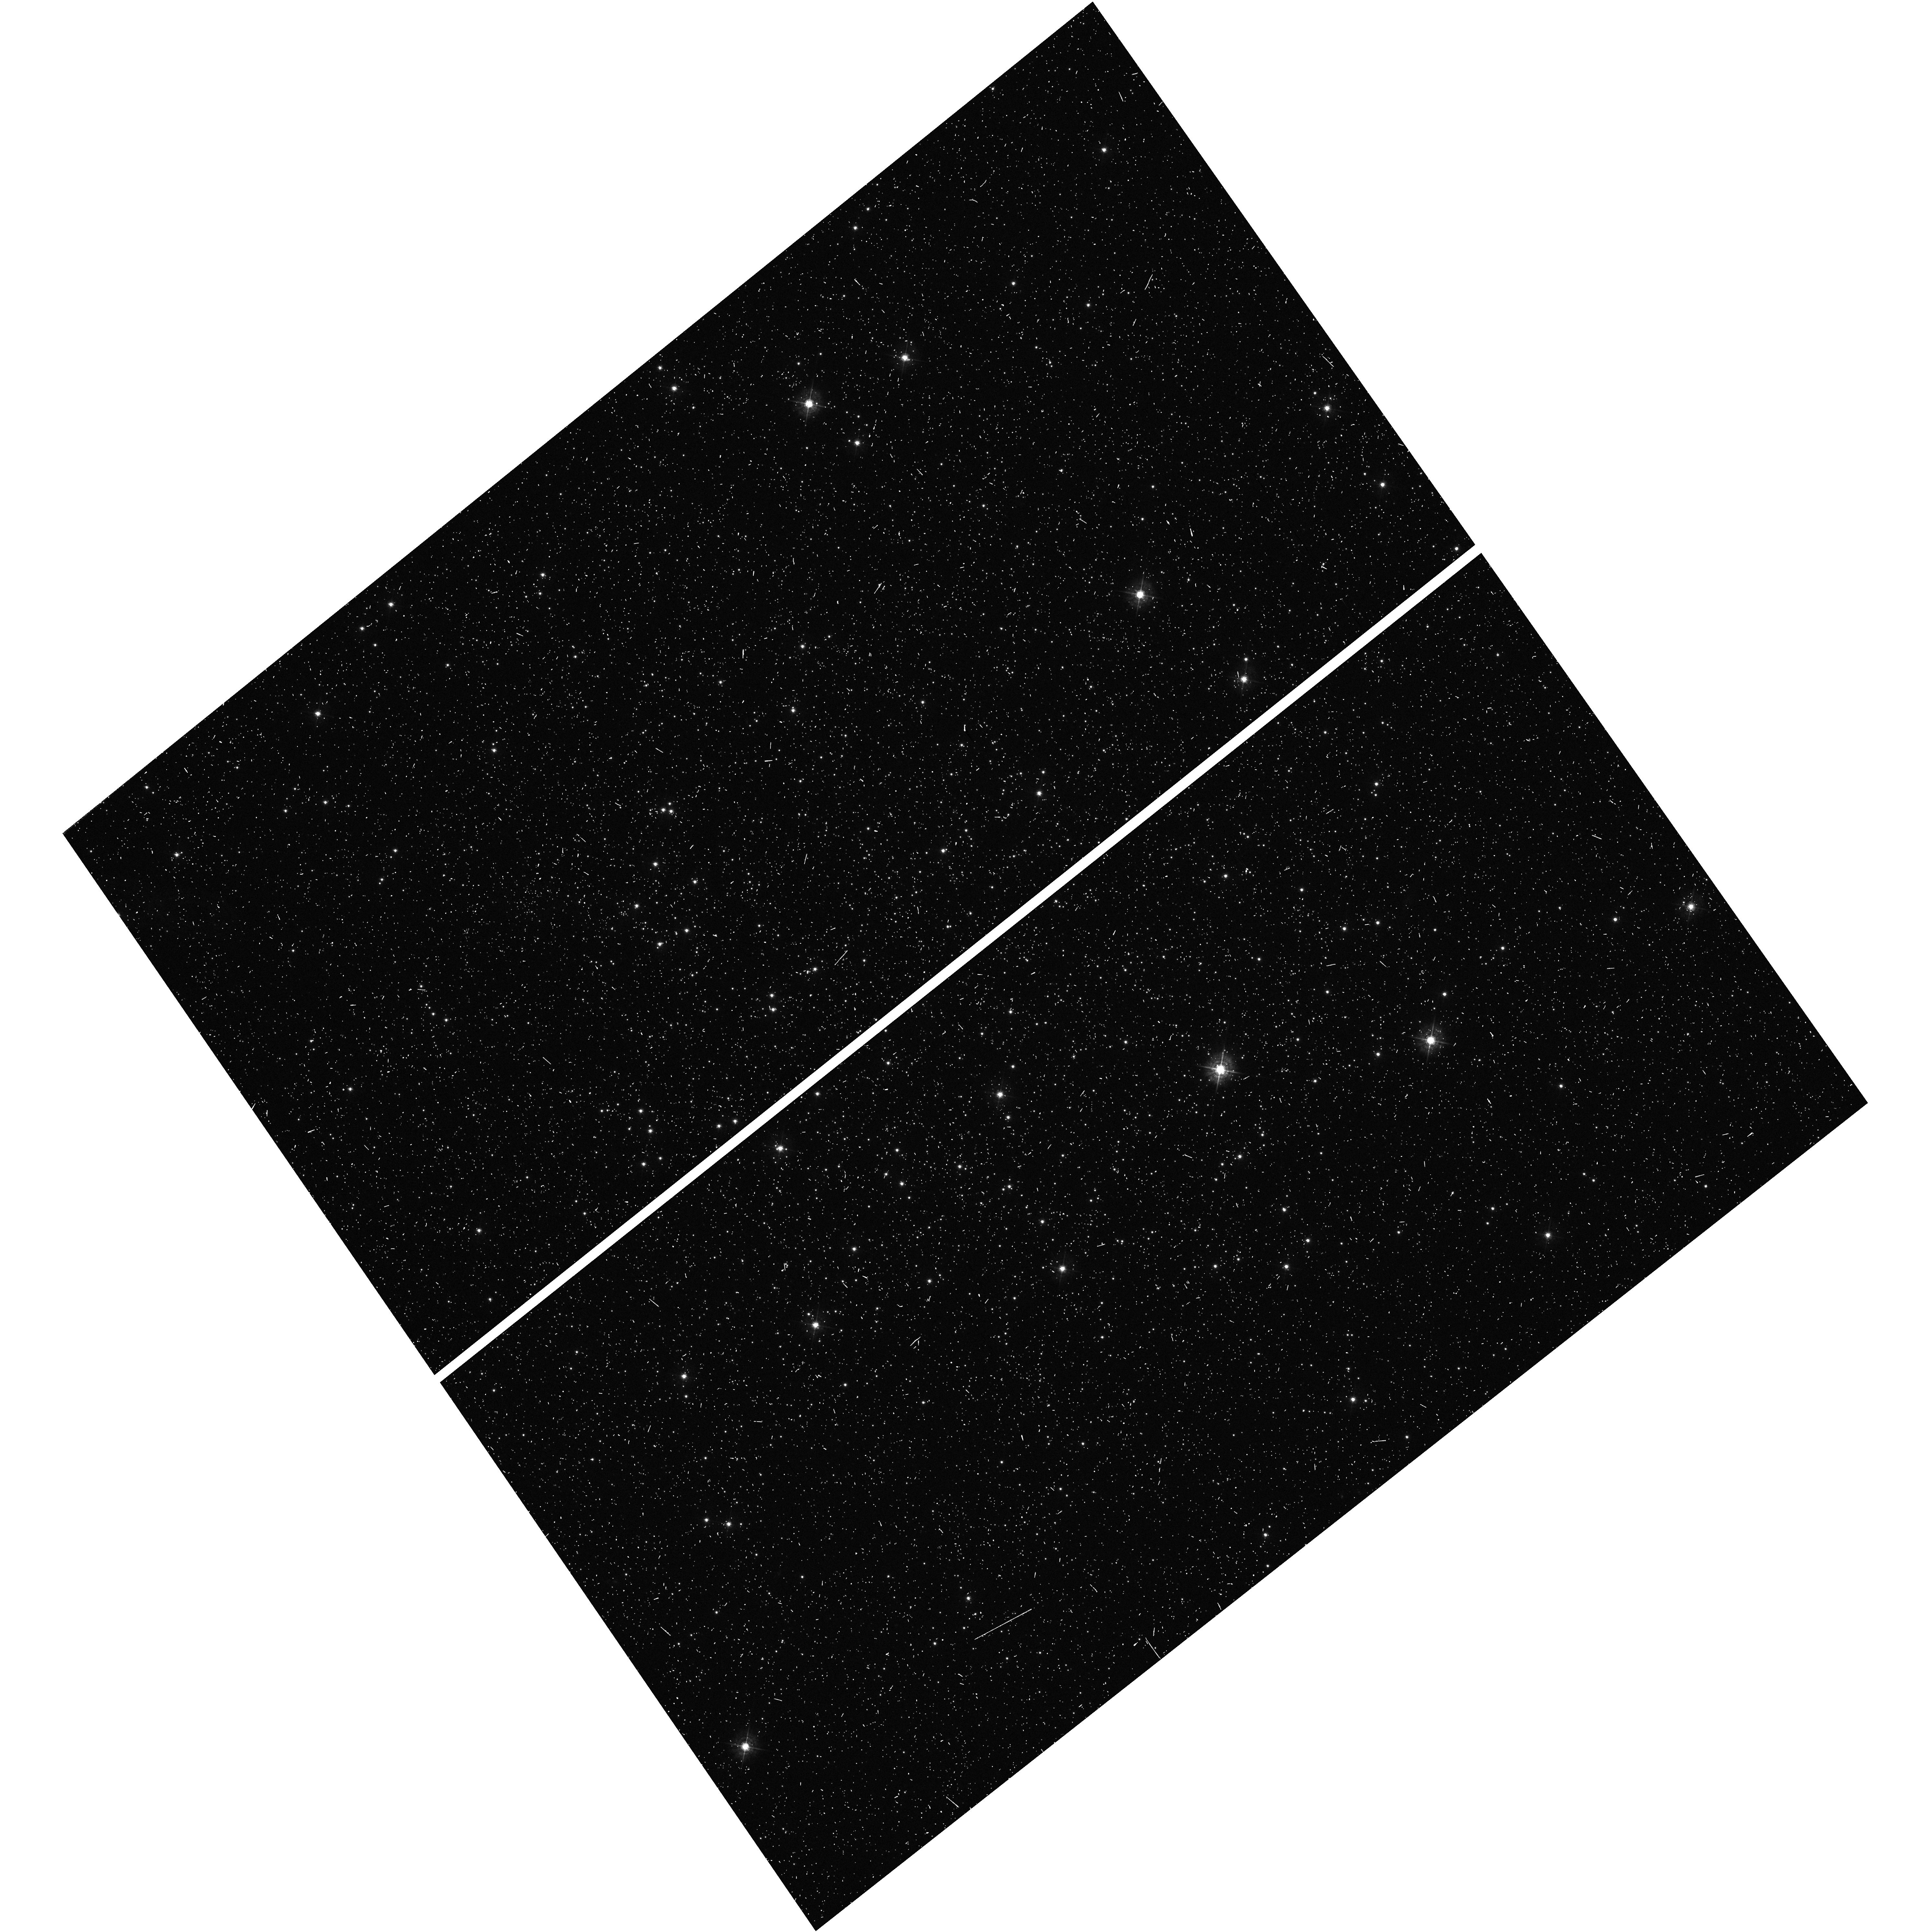
Target: RUPRECHT-106. Instrument: WFC3/UVIS. Filter: F438W. Exposure: 10 min. Observation ID: hst_14726_05_wfc3_uvis_f438w_id8s05

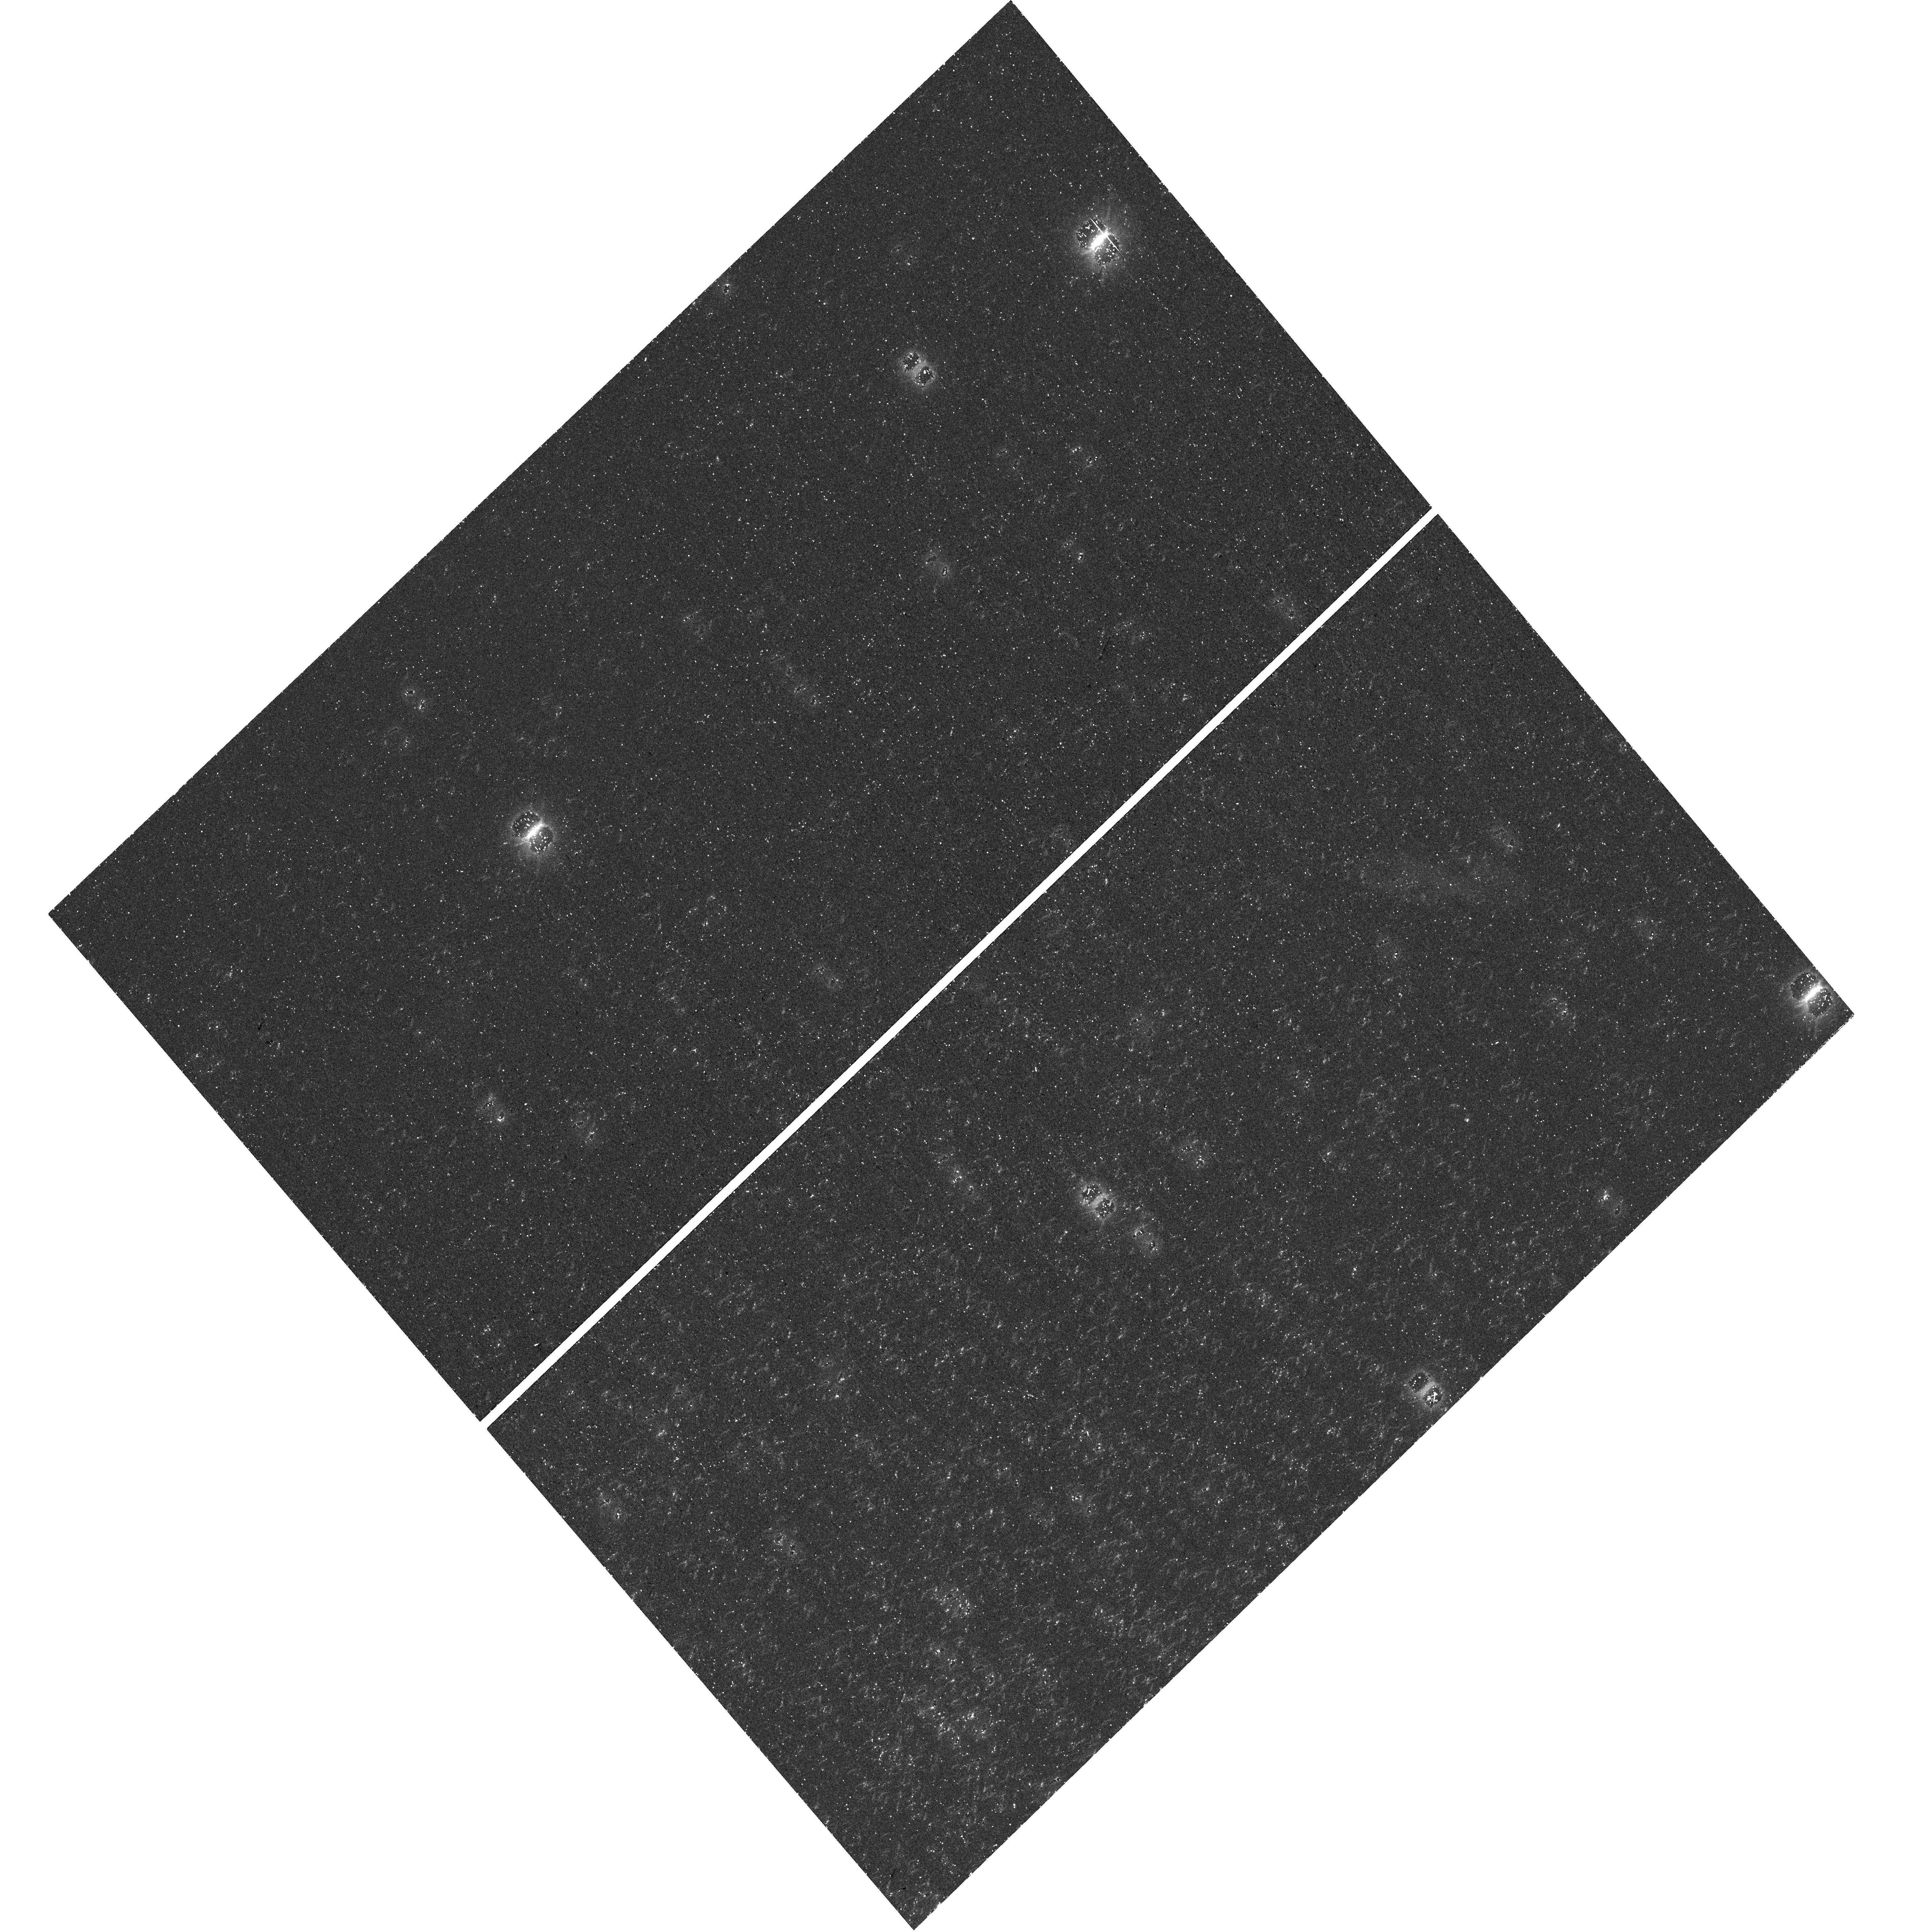
Target: RUPRECHT-106. Instrument: WFC3/UVIS. Filter: F336W. Exposure: 37 min. Observation ID: hst_14726_01_wfc3_uvis_f336w_id8s01

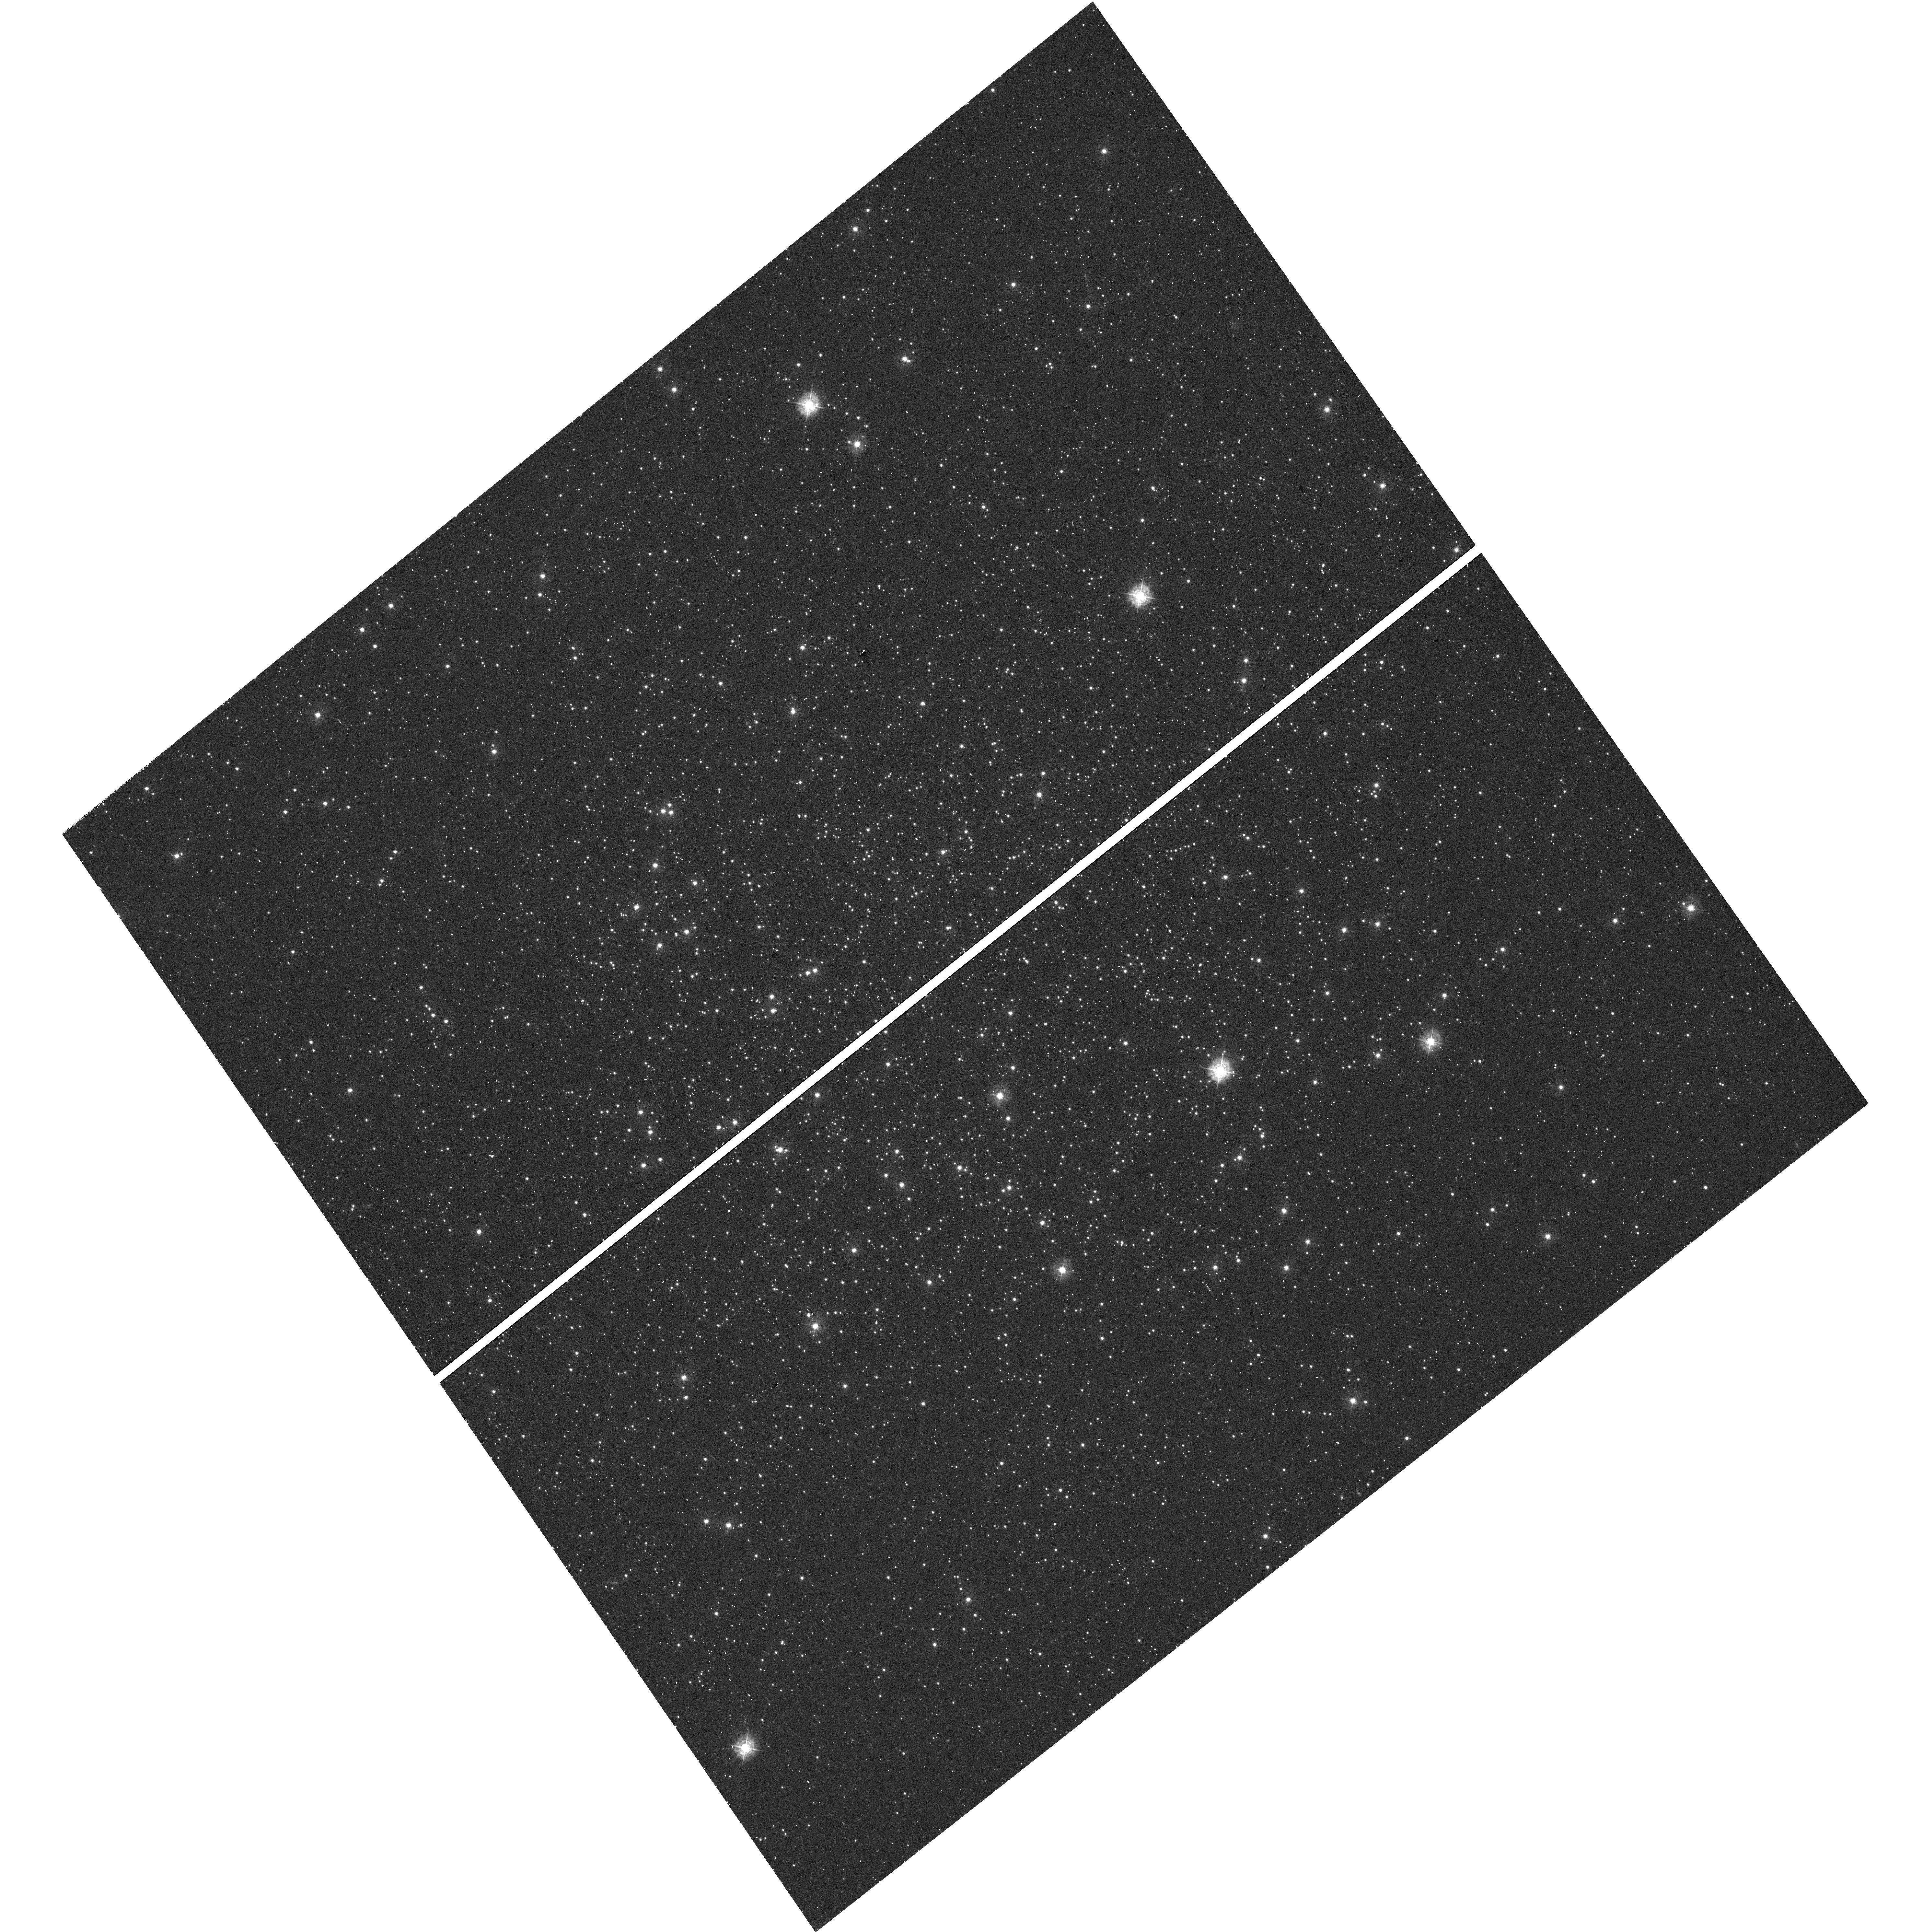
Target: RUPRECHT-106. Instrument: WFC3/UVIS. Filter: F336W. Exposure: 37 min. Observation ID: hst_14726_04_wfc3_uvis_f336w_id8s04

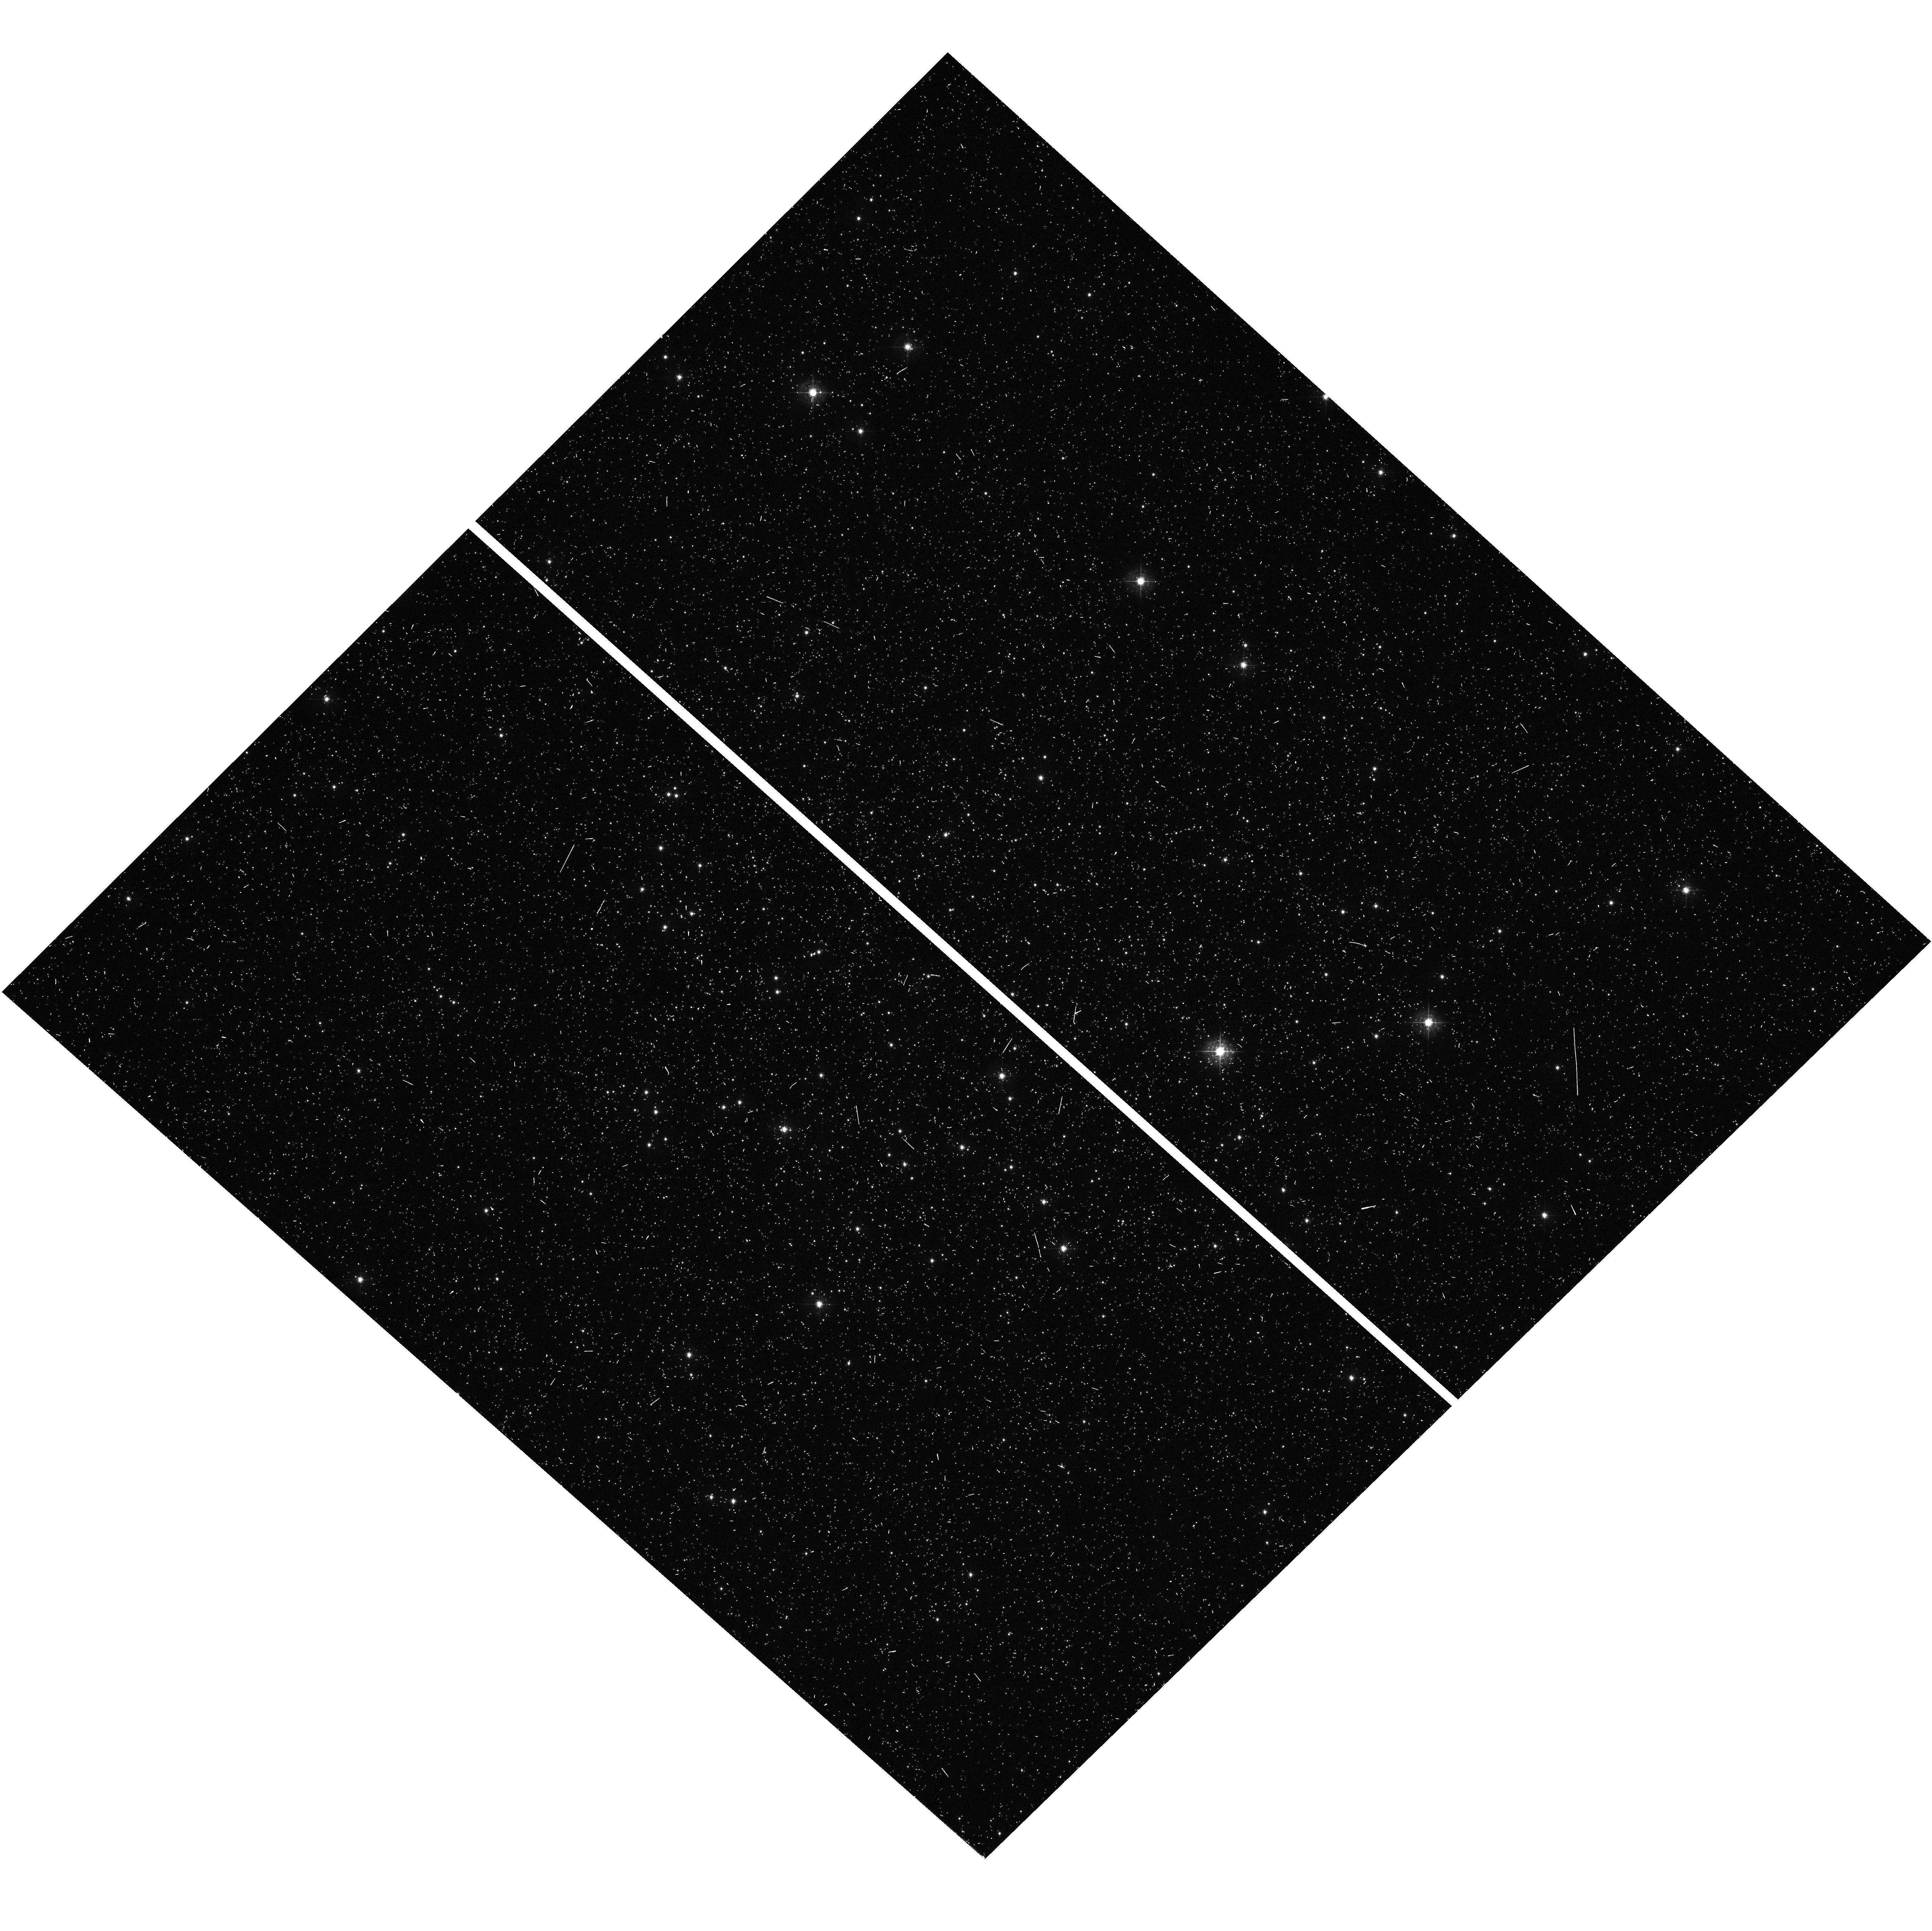
Target: RUPRECHT-106. Instrument: WFC3/UVIS. Filter: F438W. Exposure: 10 min. Observation ID: hst_14726_02_wfc3_uvis_f438w_id8s02

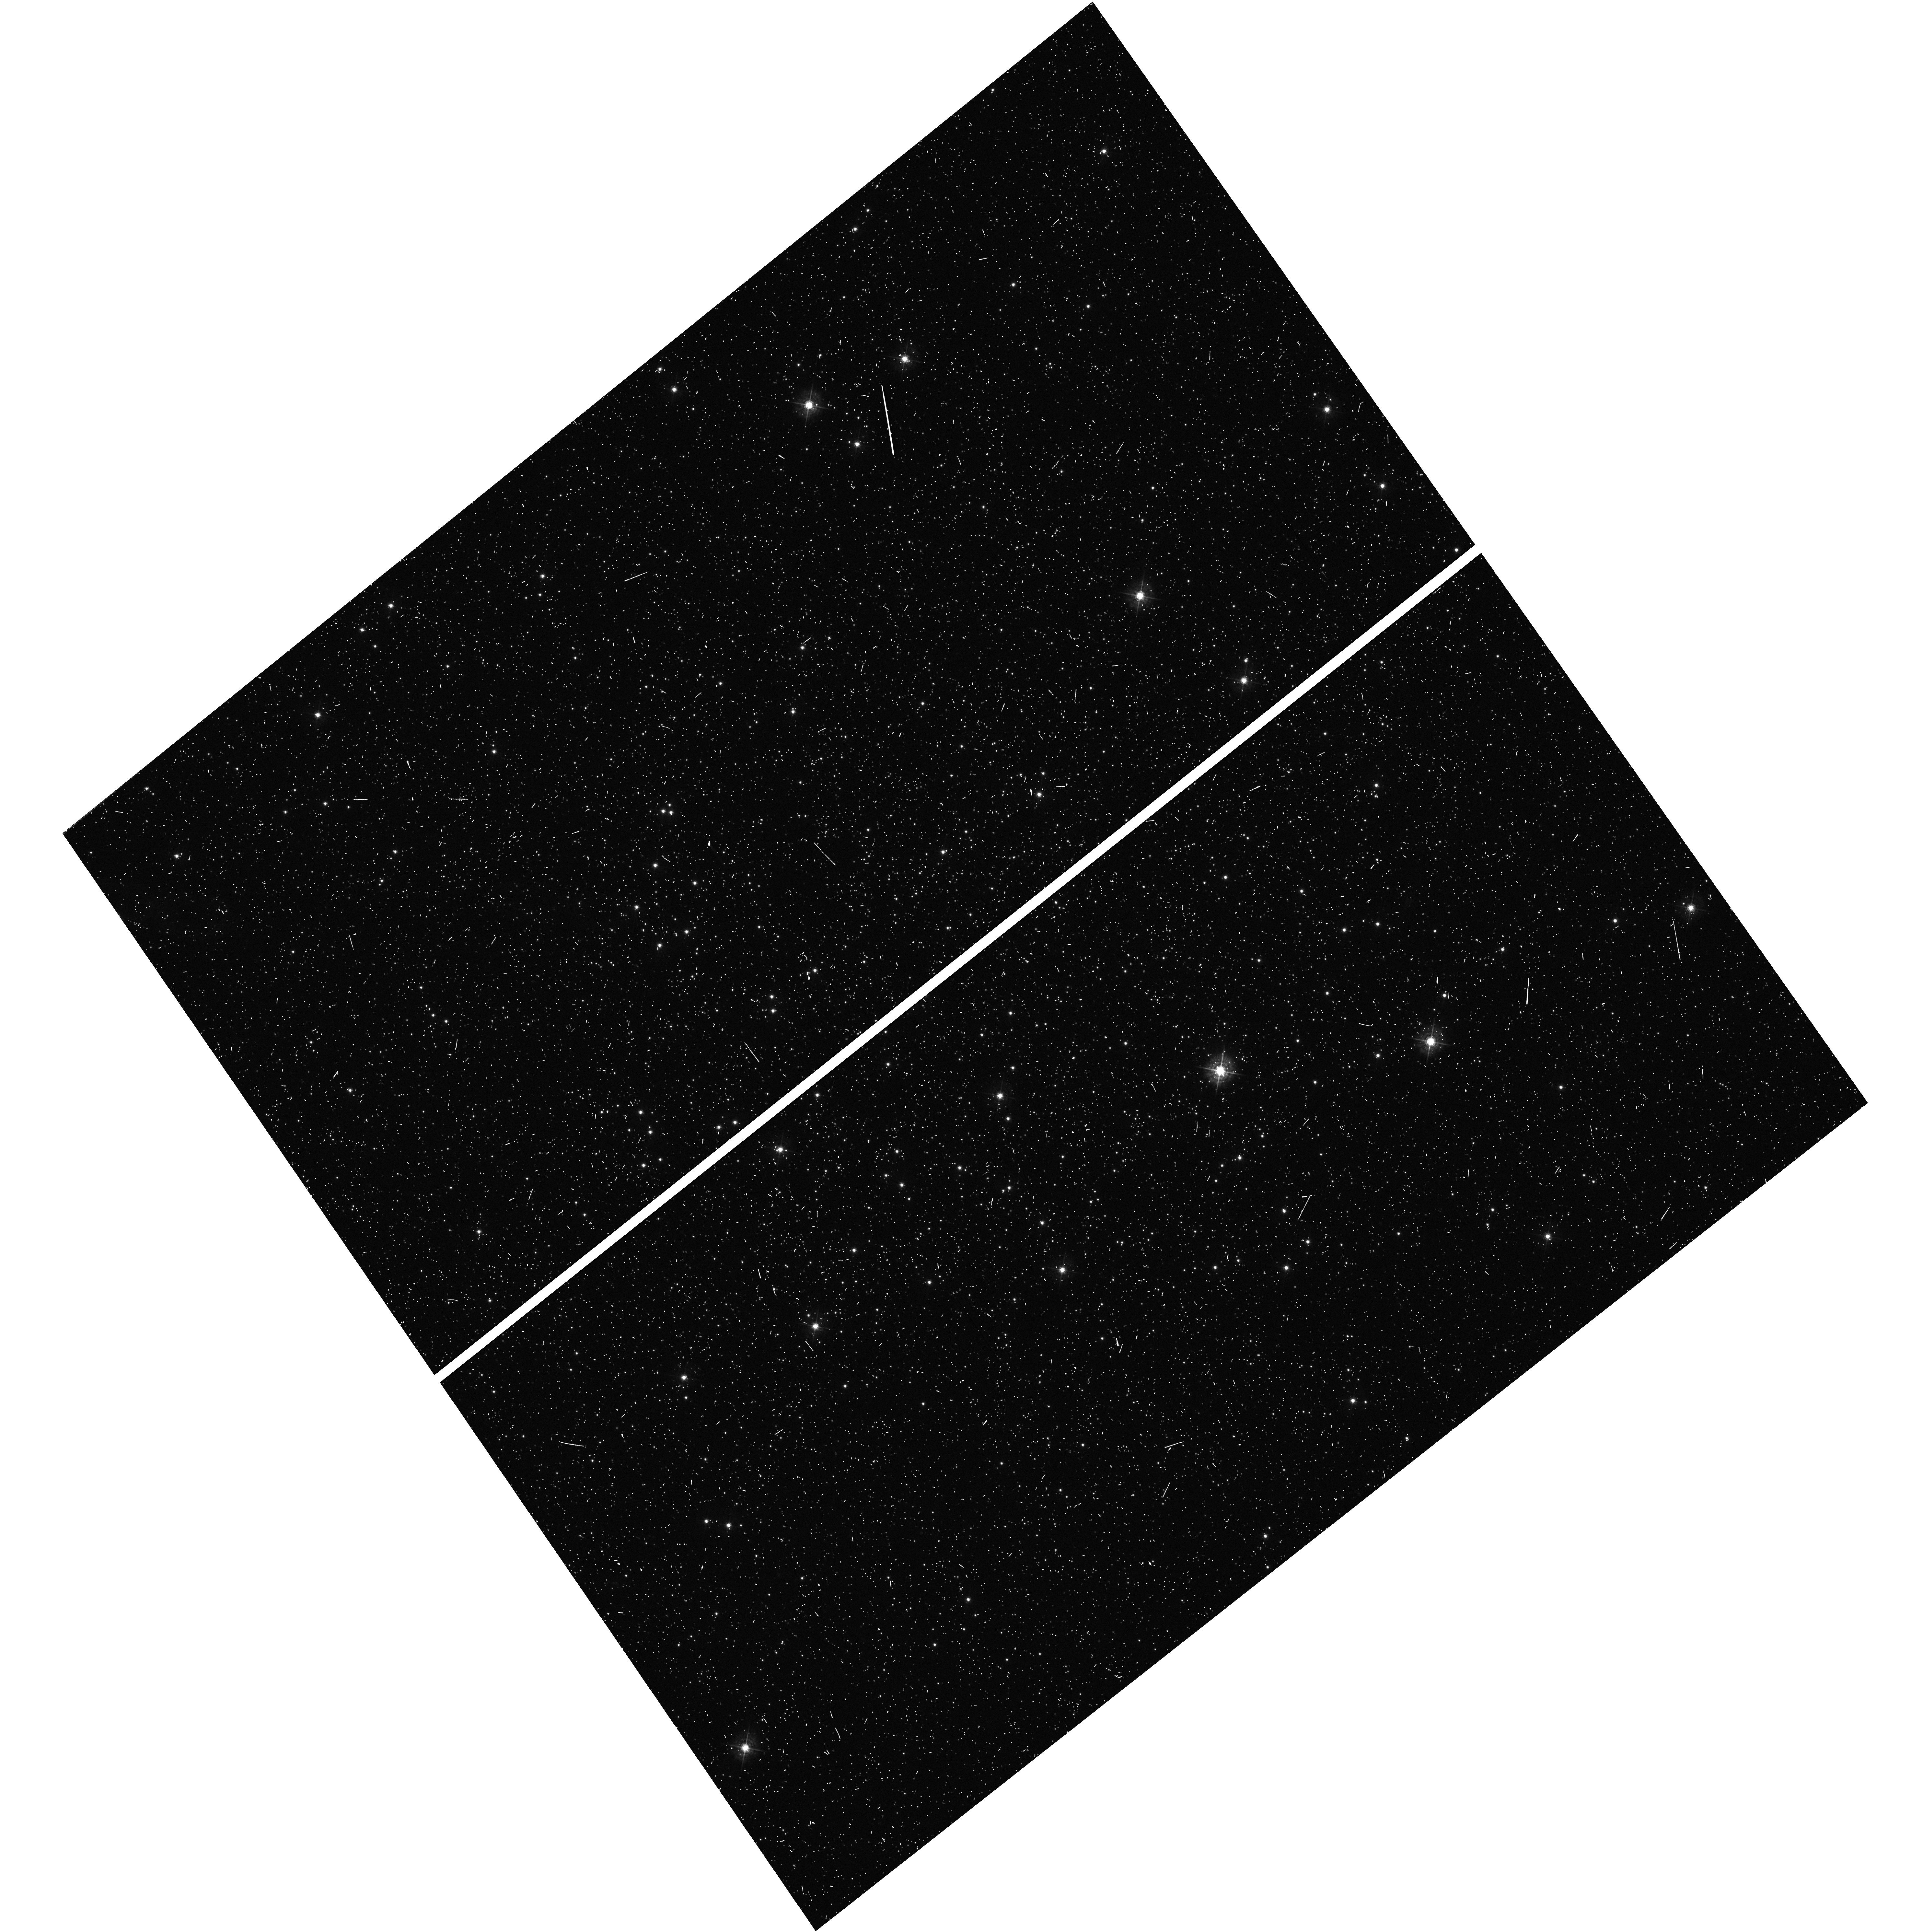
Target: RUPRECHT-106. Instrument: WFC3/UVIS. Filter: F438W. Exposure: 10 min. Observation ID: hst_14726_04_wfc3_uvis_f438w_id8s04

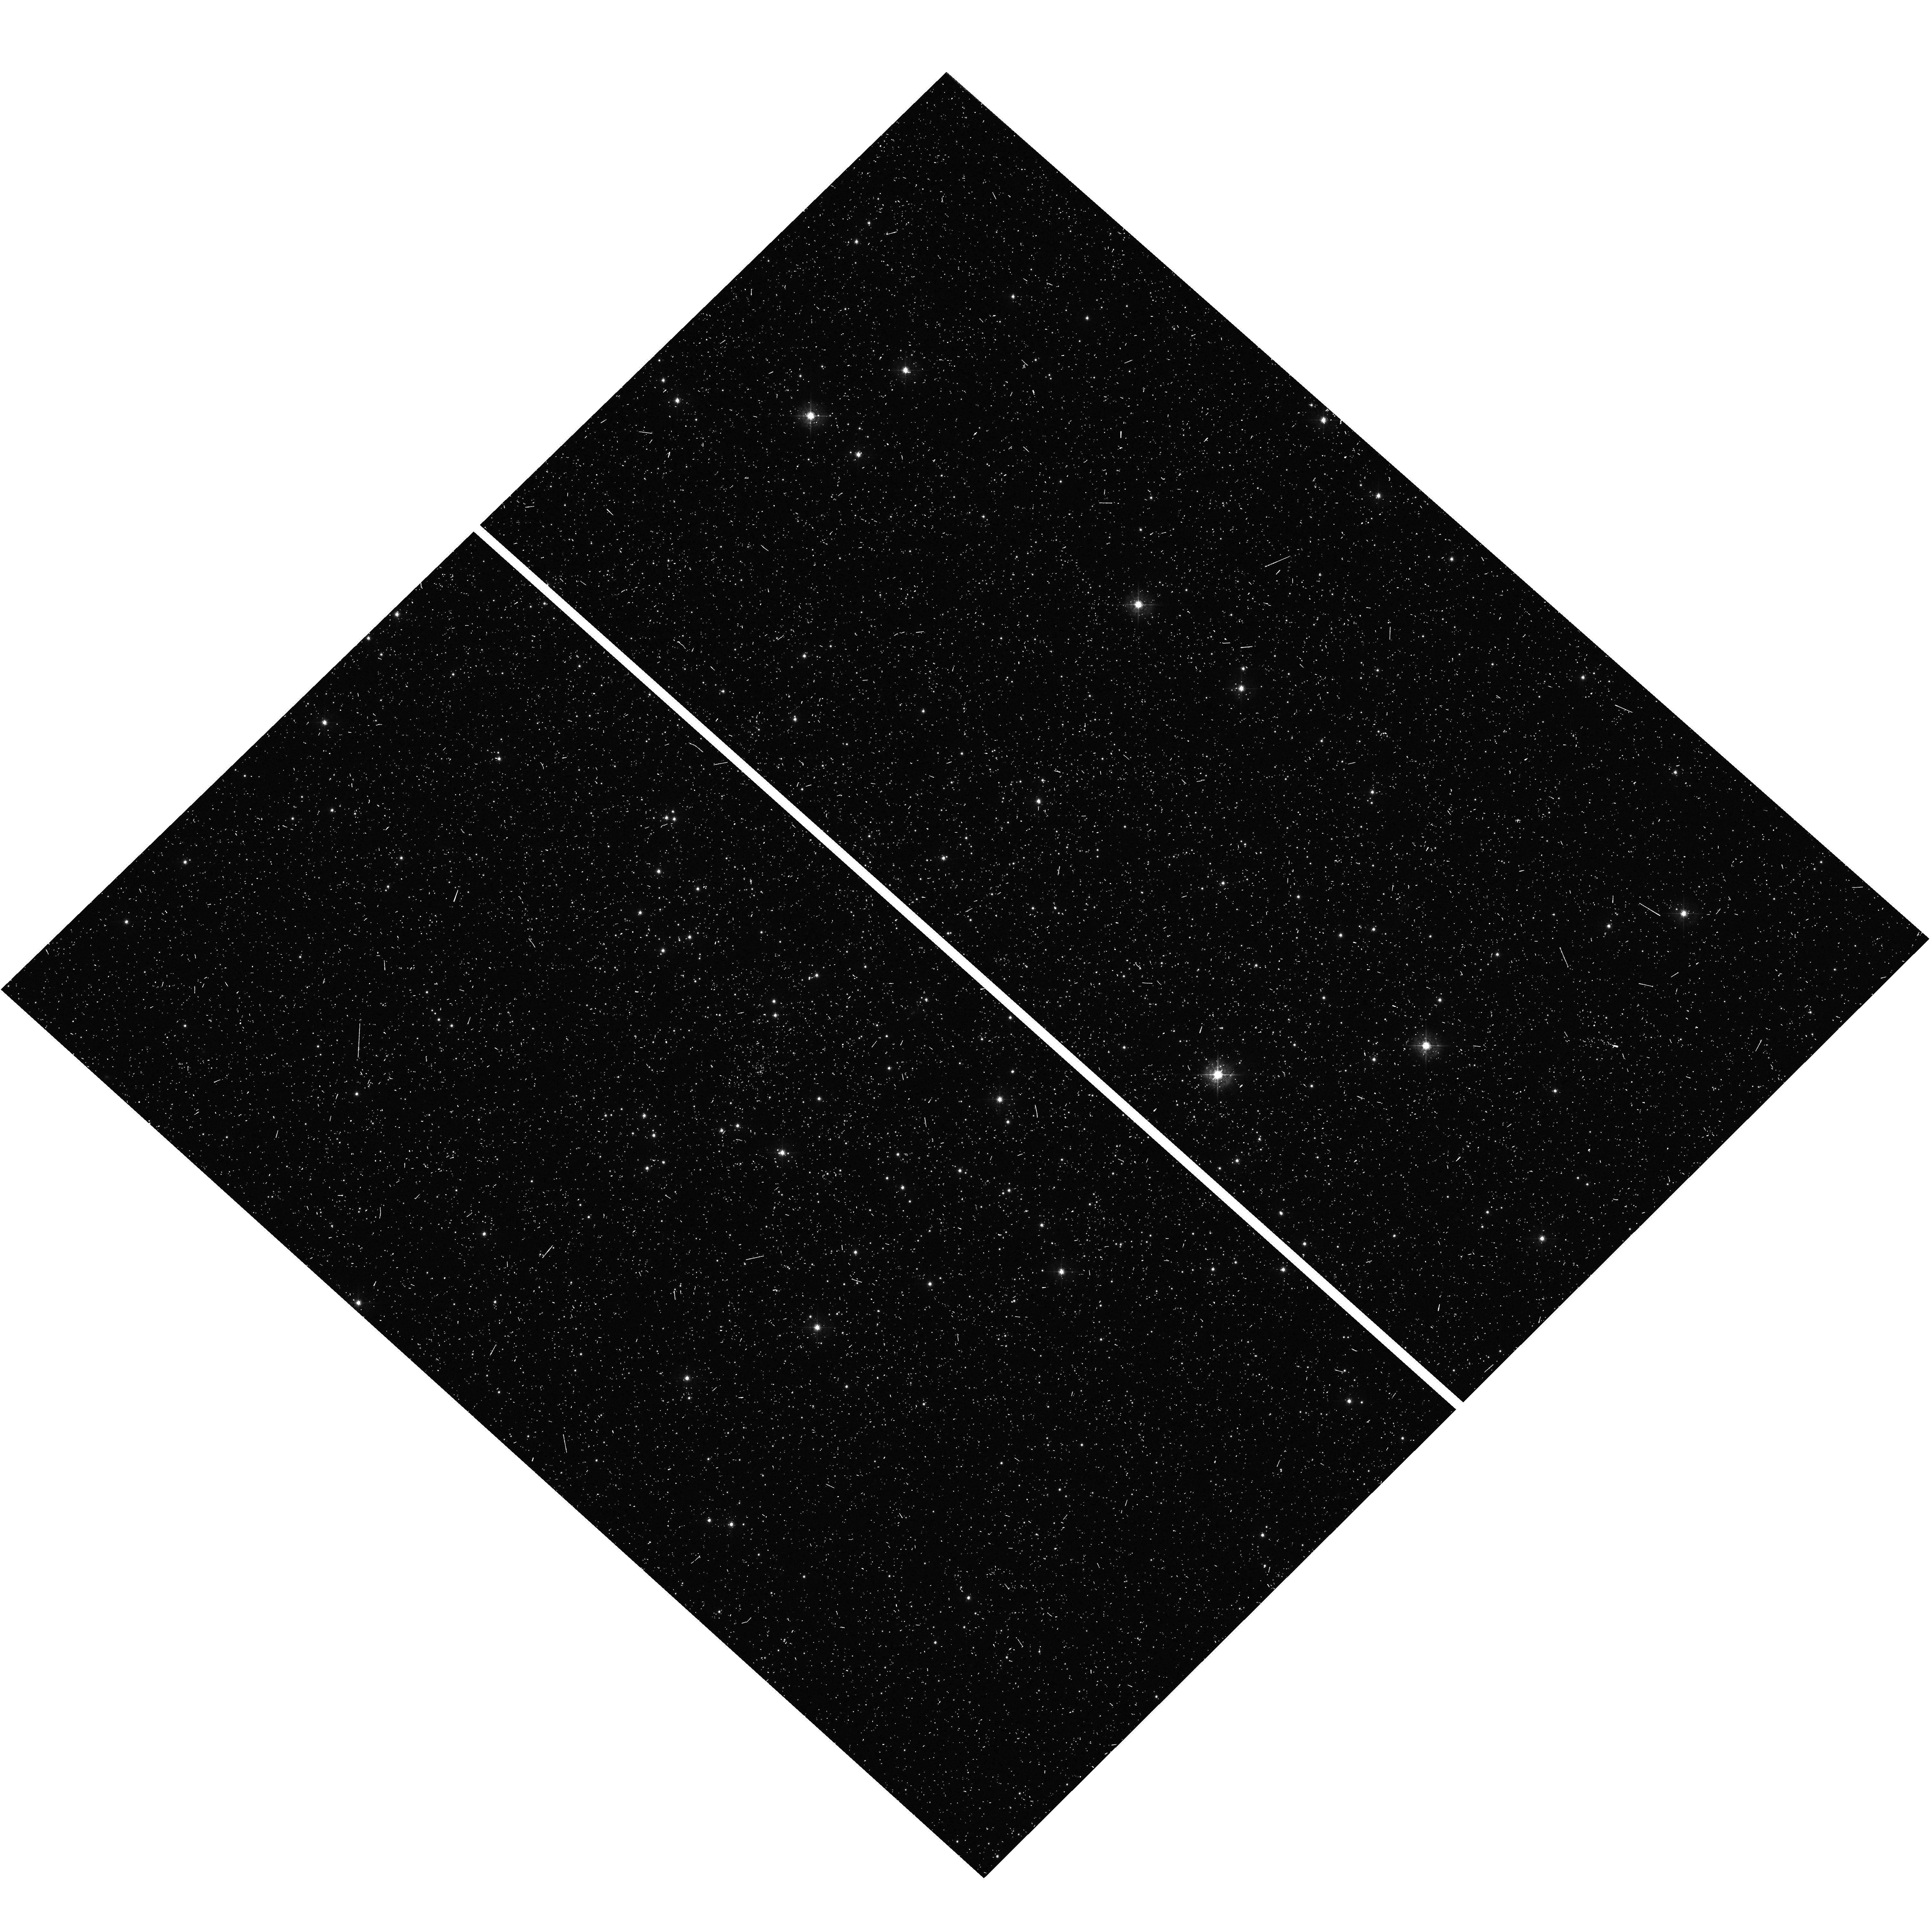
Target: RUPRECHT-106. Instrument: WFC3/UVIS. Filter: F438W. Exposure: 10 min. Observation ID: hst_14726_03_wfc3_uvis_f438w_id8s03

Ruprecht 106: Too small to succeed? (PI: Dotter, Aaron L.)

Photometric studies with HST have completely changed our understanding of globular clusters (GCs), to the point where features that were once considered anomalous (light-element abundance variations, multiple populations) are now part of the definition of the term 'globular cluster'. With this proposal, we seek to establish some minimum requirements for the formation of multiple stellar populations in GCs. We will apply the unique UV and blue imaging capabilities of the Wide Field Camera 3 UVIS channel to search for multiple stellar sequences, or lack thereof, in the CMD of the peculiar GC Ruprecht 106. Ruprecht 106 is exceptional among the Galactic GC population in its primordial chemical composition, low mass, and (likely) extra-Galactic origin. The limited abundance information available from spectroscopy indicates a low oxygen abudance (average [O/Fe] ~ 0 at [Fe/H] ~ -1.5) with no significant star-to-star scatter in the light elements. Light element abundance variations are one of the fundamental signatures of multiple stellar populations in GCs; the other is the presence of multiple stellar sequences in the CMD. The first line of inquiry, spectroscopy, suggests Ruprecht 106 may be a true simple stellar population. This proposal addresses the second line of inquiry, the photometric signature, which has never before been attempted. The unrivaled resolution and sensitivity of the Hubble Space Telescope will allow us to discover whether the CMD of Ruprecht 106 reveals multiple and/or broadened stellar sequences and, thus, hosts multiple stellar populations -- or not.